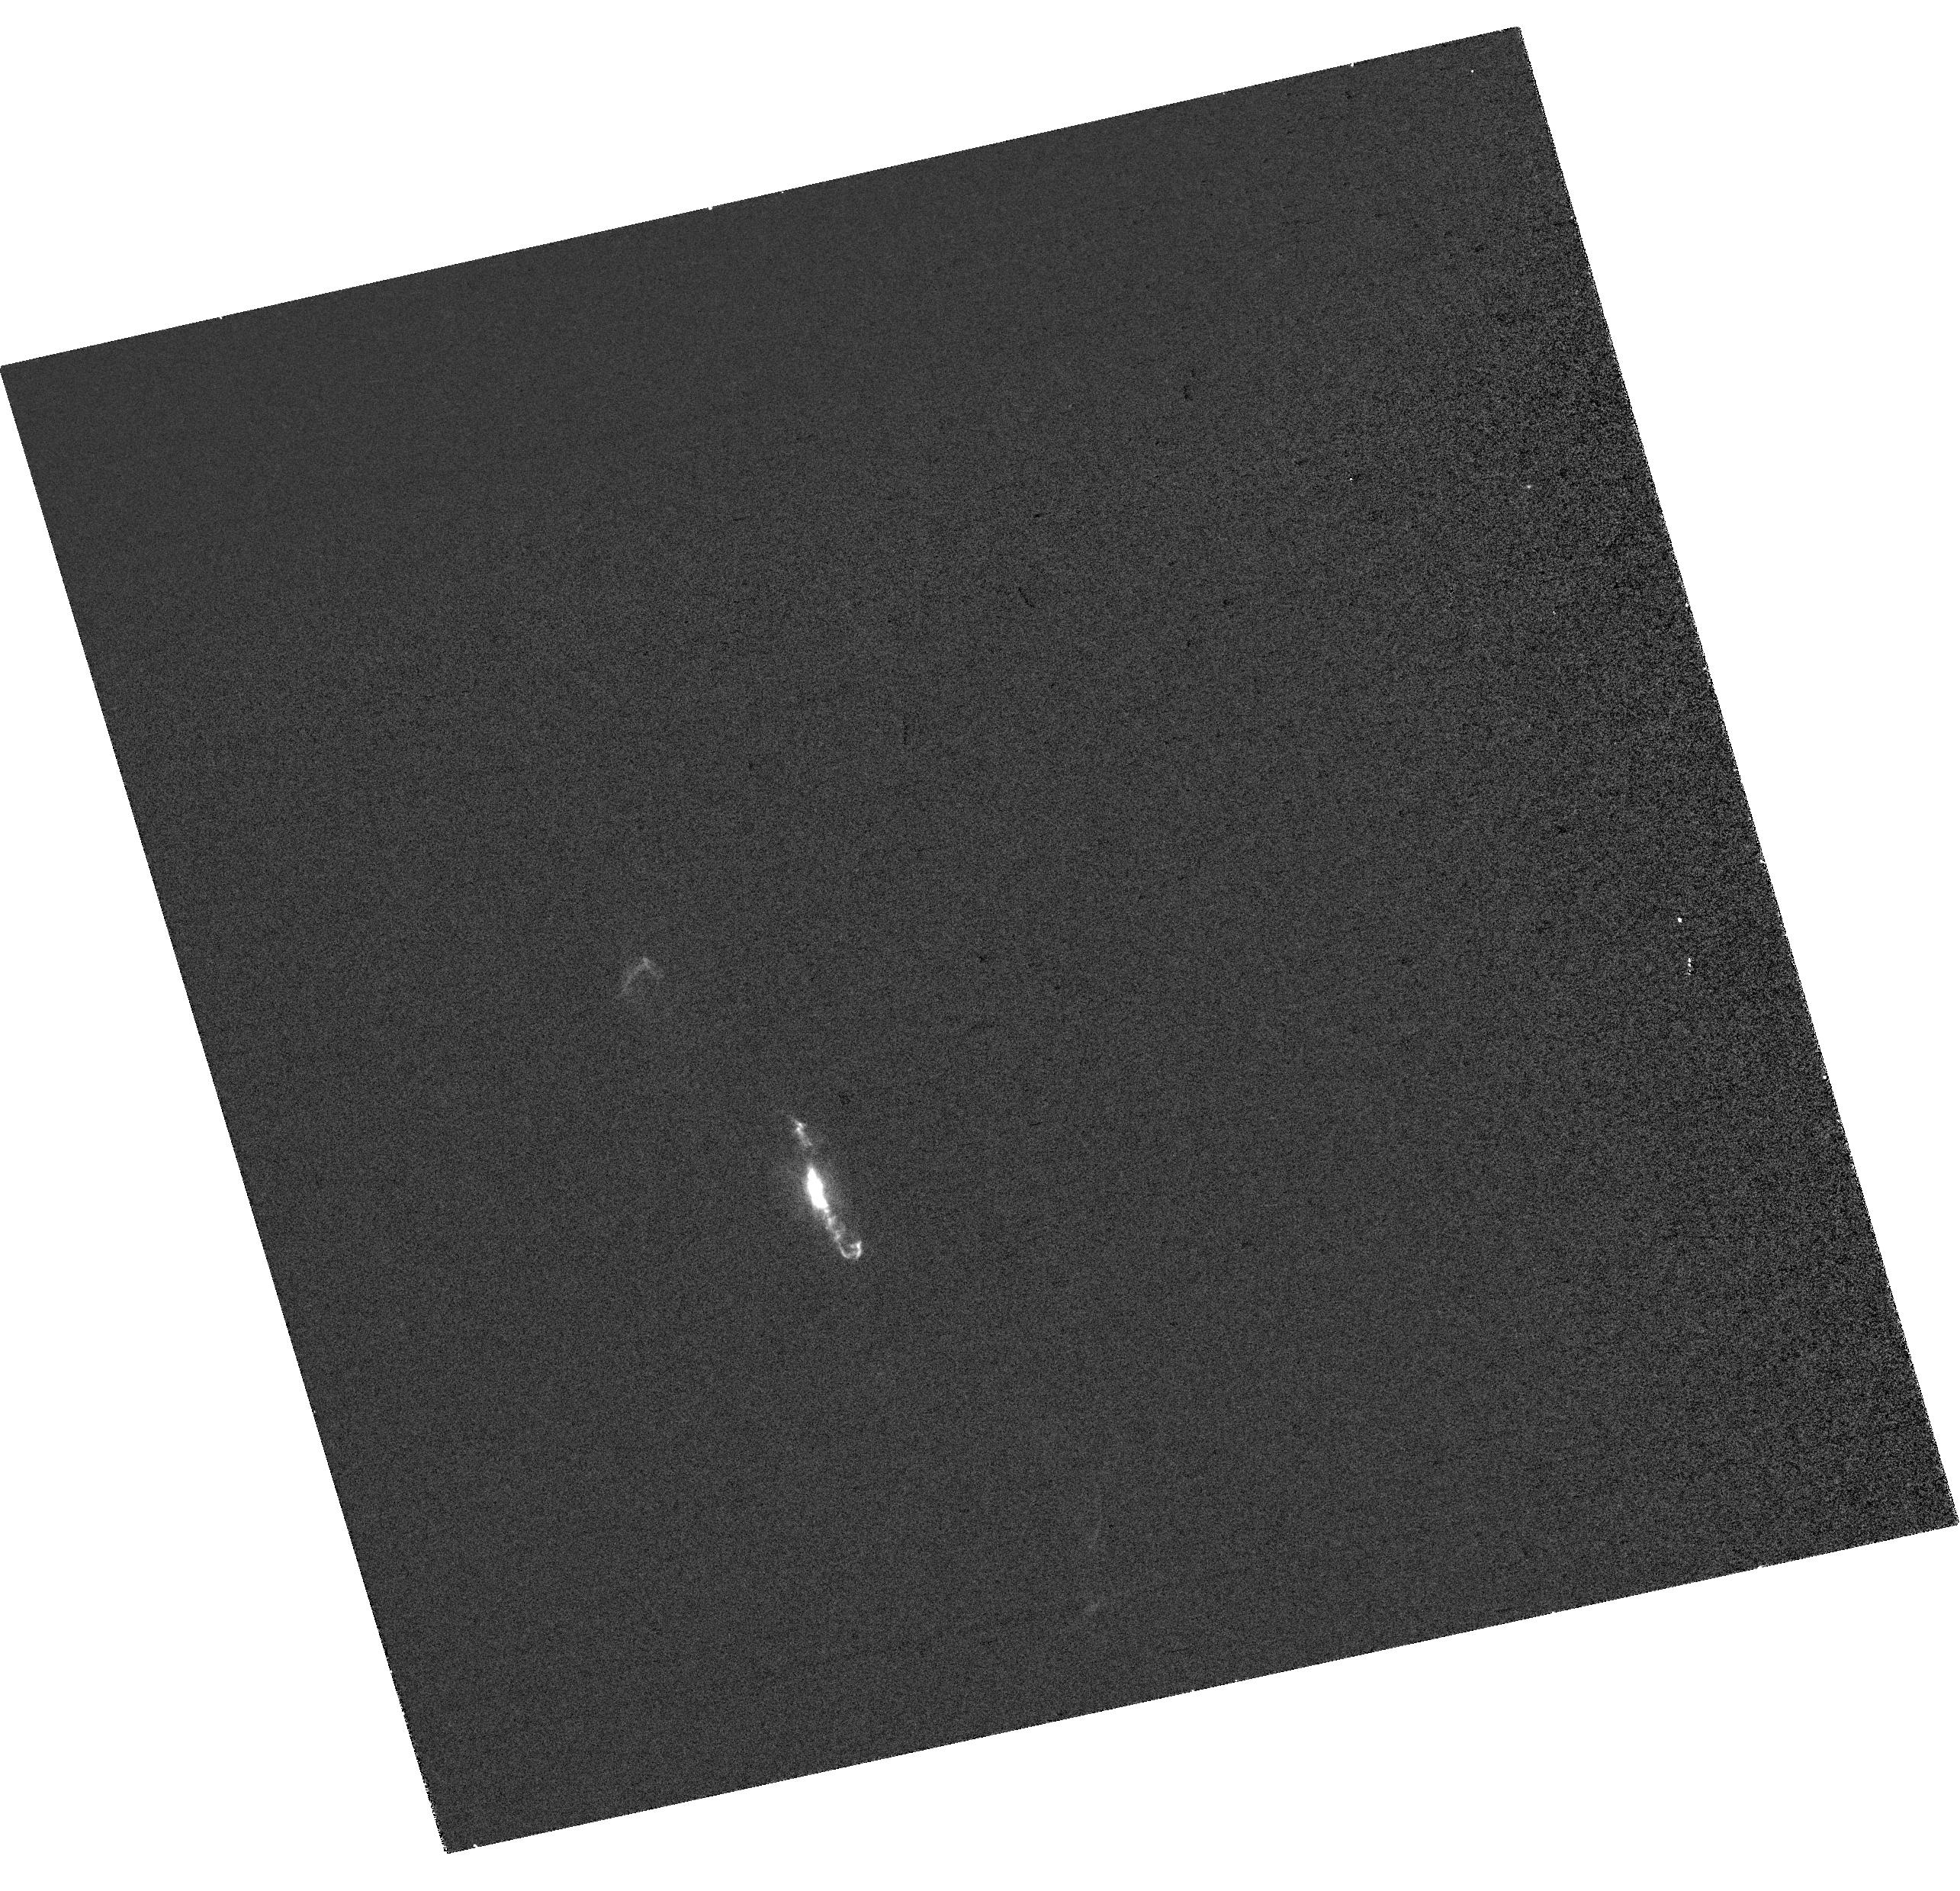
Target: V-R-AQR. Instrument: WFC3/UVIS. Filter: FQ437N. Exposure: 6 min. Observation ID: hst_17222_a1_wfc3_uvis_fq437n_iew9a1

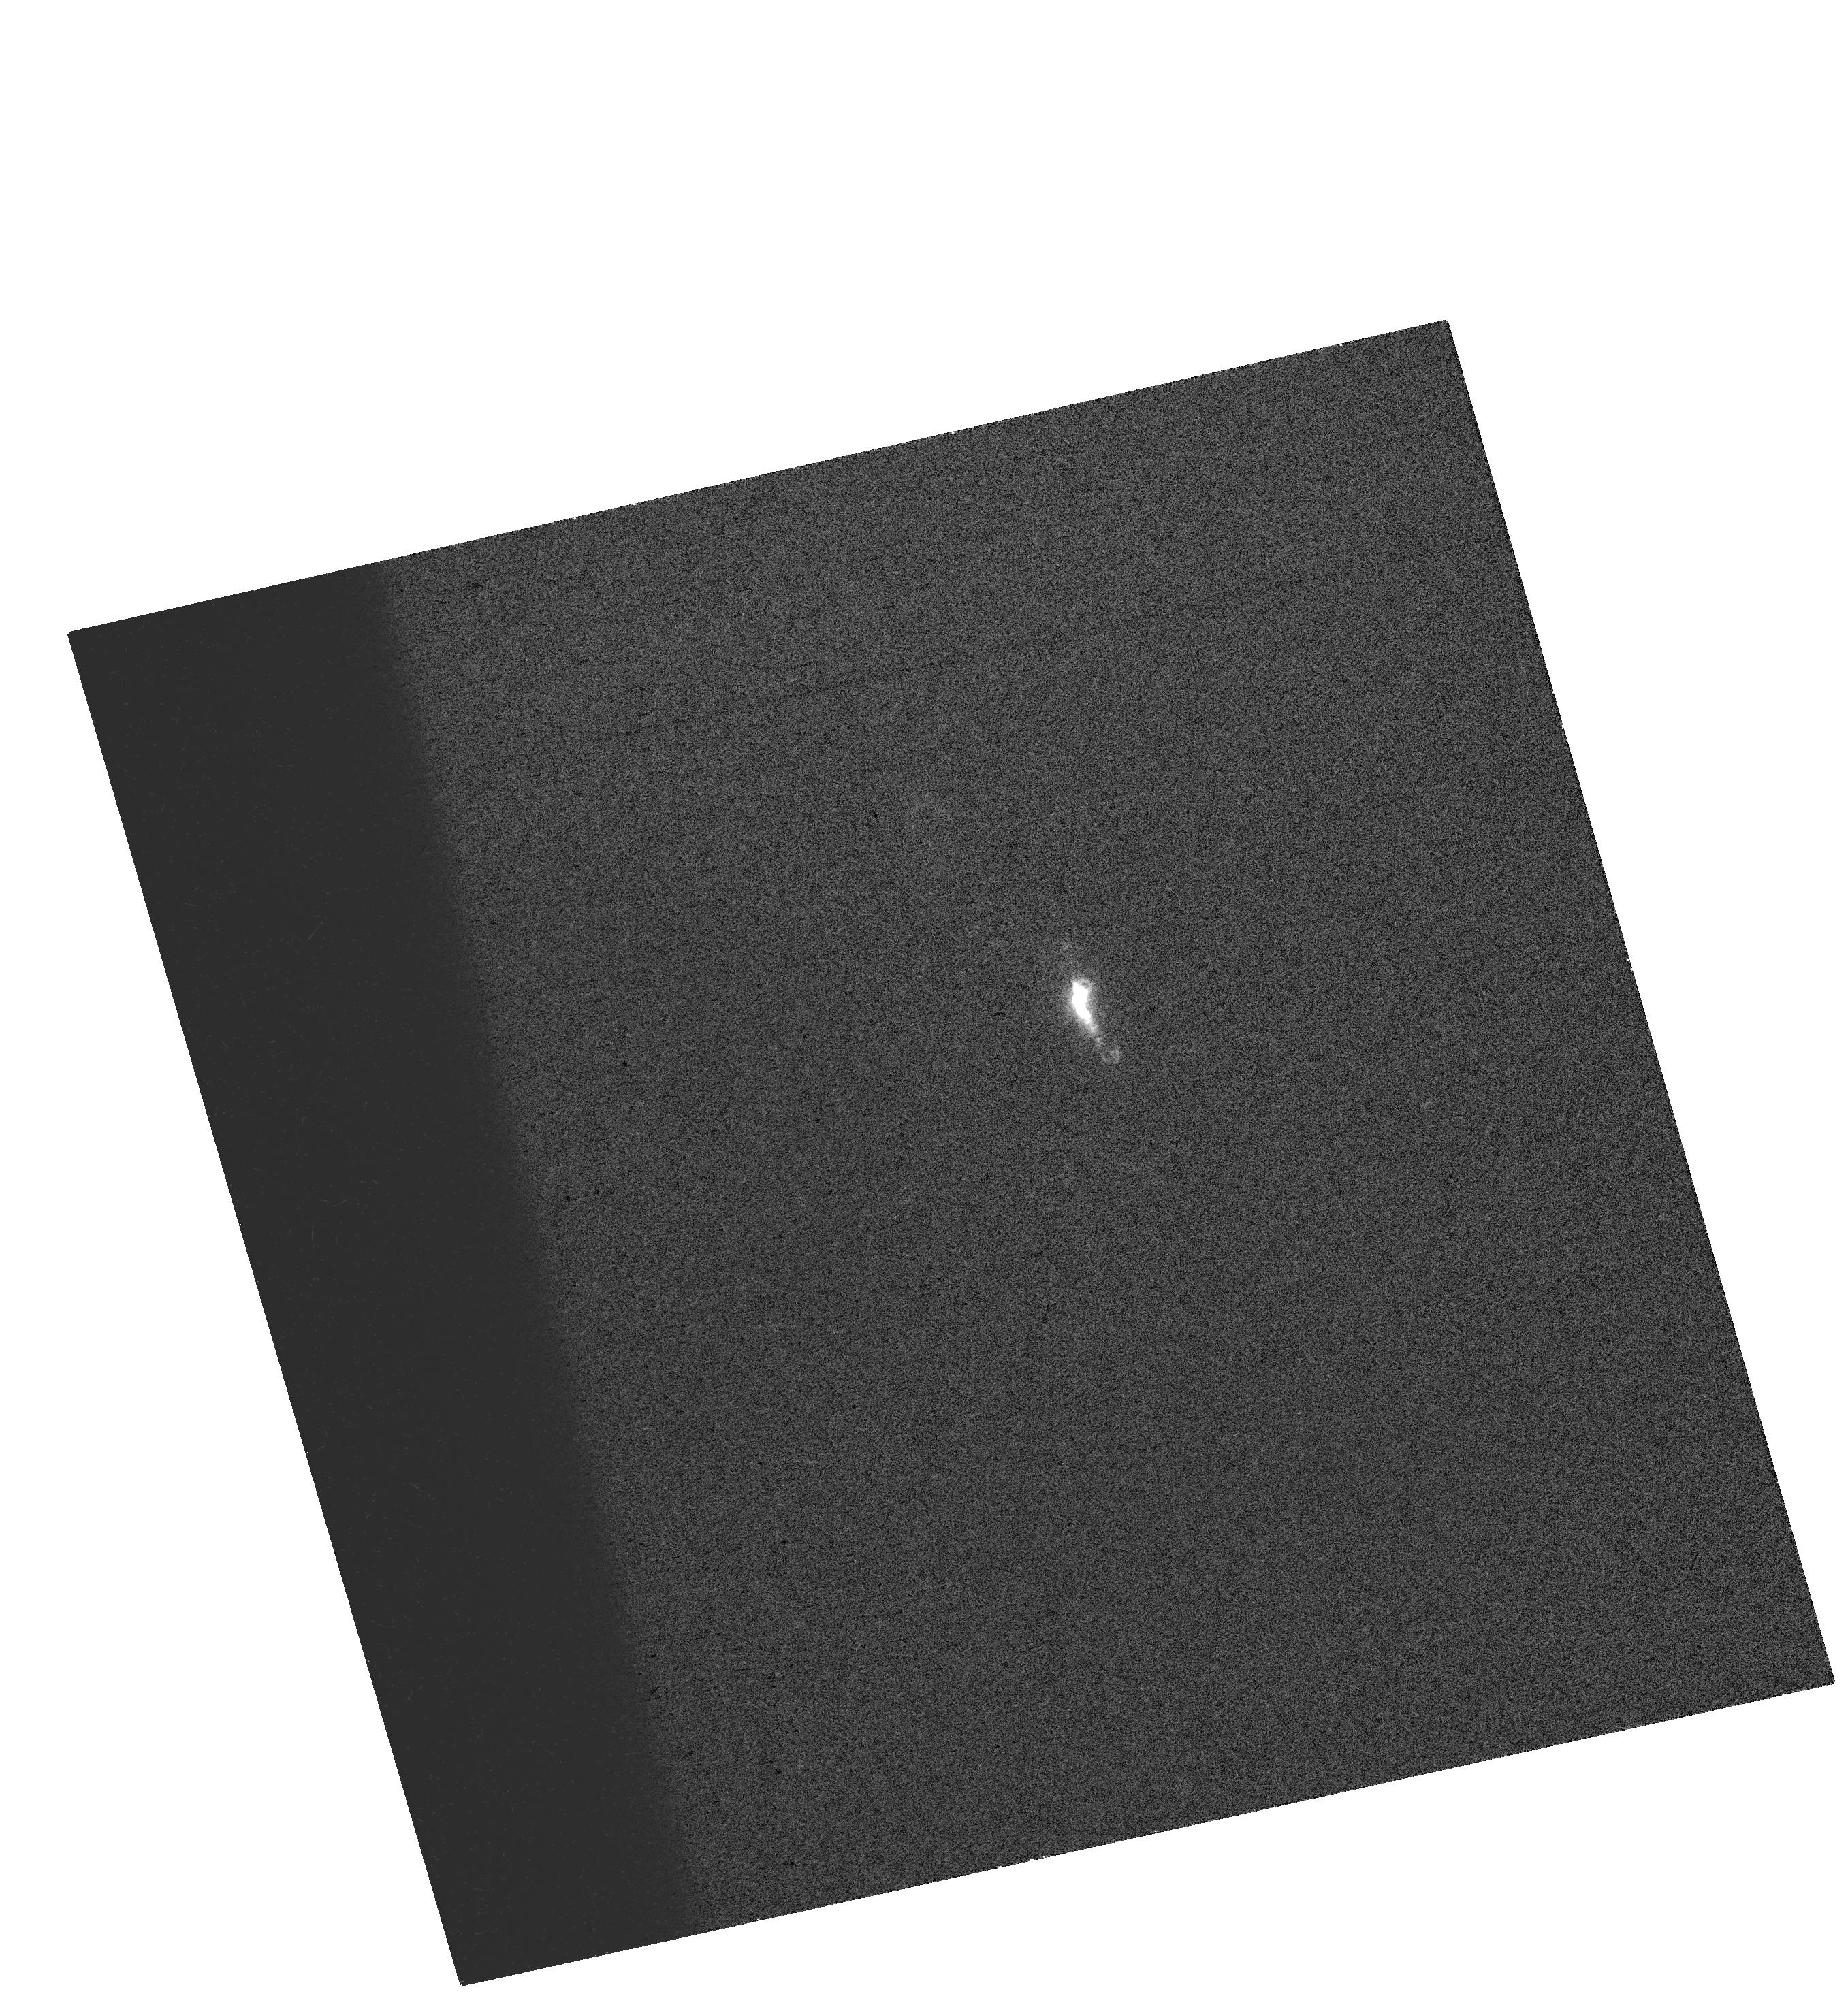
Target: V-R-AQR. Instrument: WFC3/UVIS. Filter: FQ243N. Exposure: 9 min. Observation ID: hst_17222_01_wfc3_uvis_fq243n_iew901

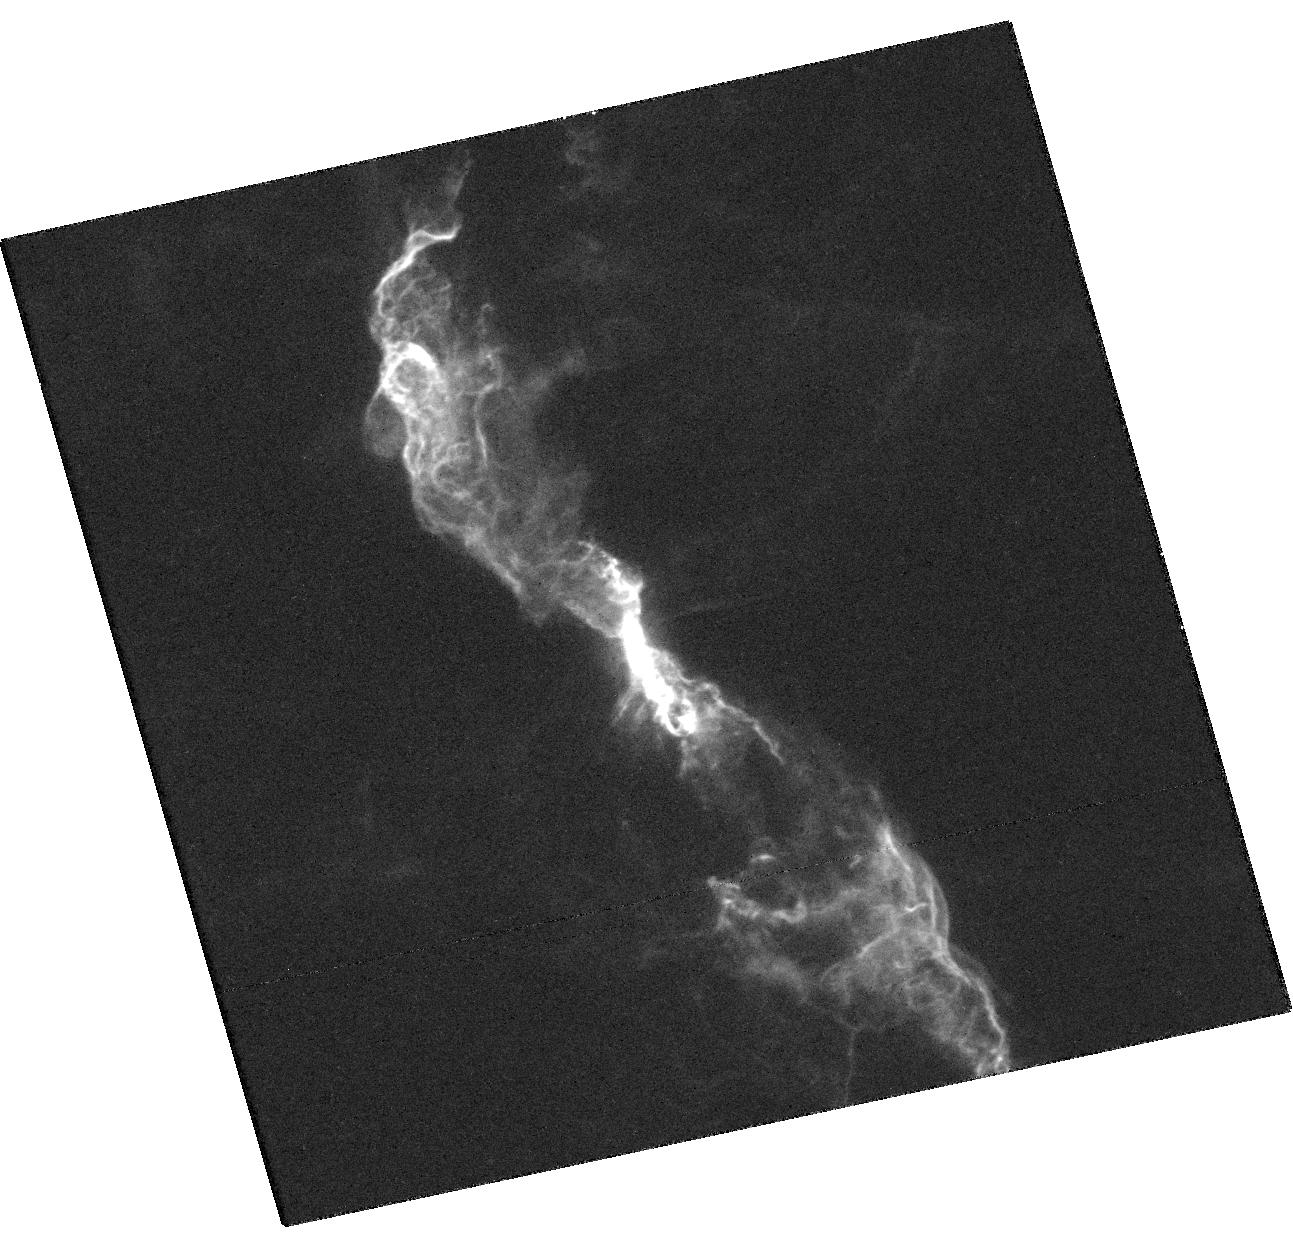
Target: V-R-AQR. Instrument: WFC3/UVIS. Filter: F373N. Exposure: 22 min. Observation ID: hst_17222_01_wfc3_uvis_f373n_iew901

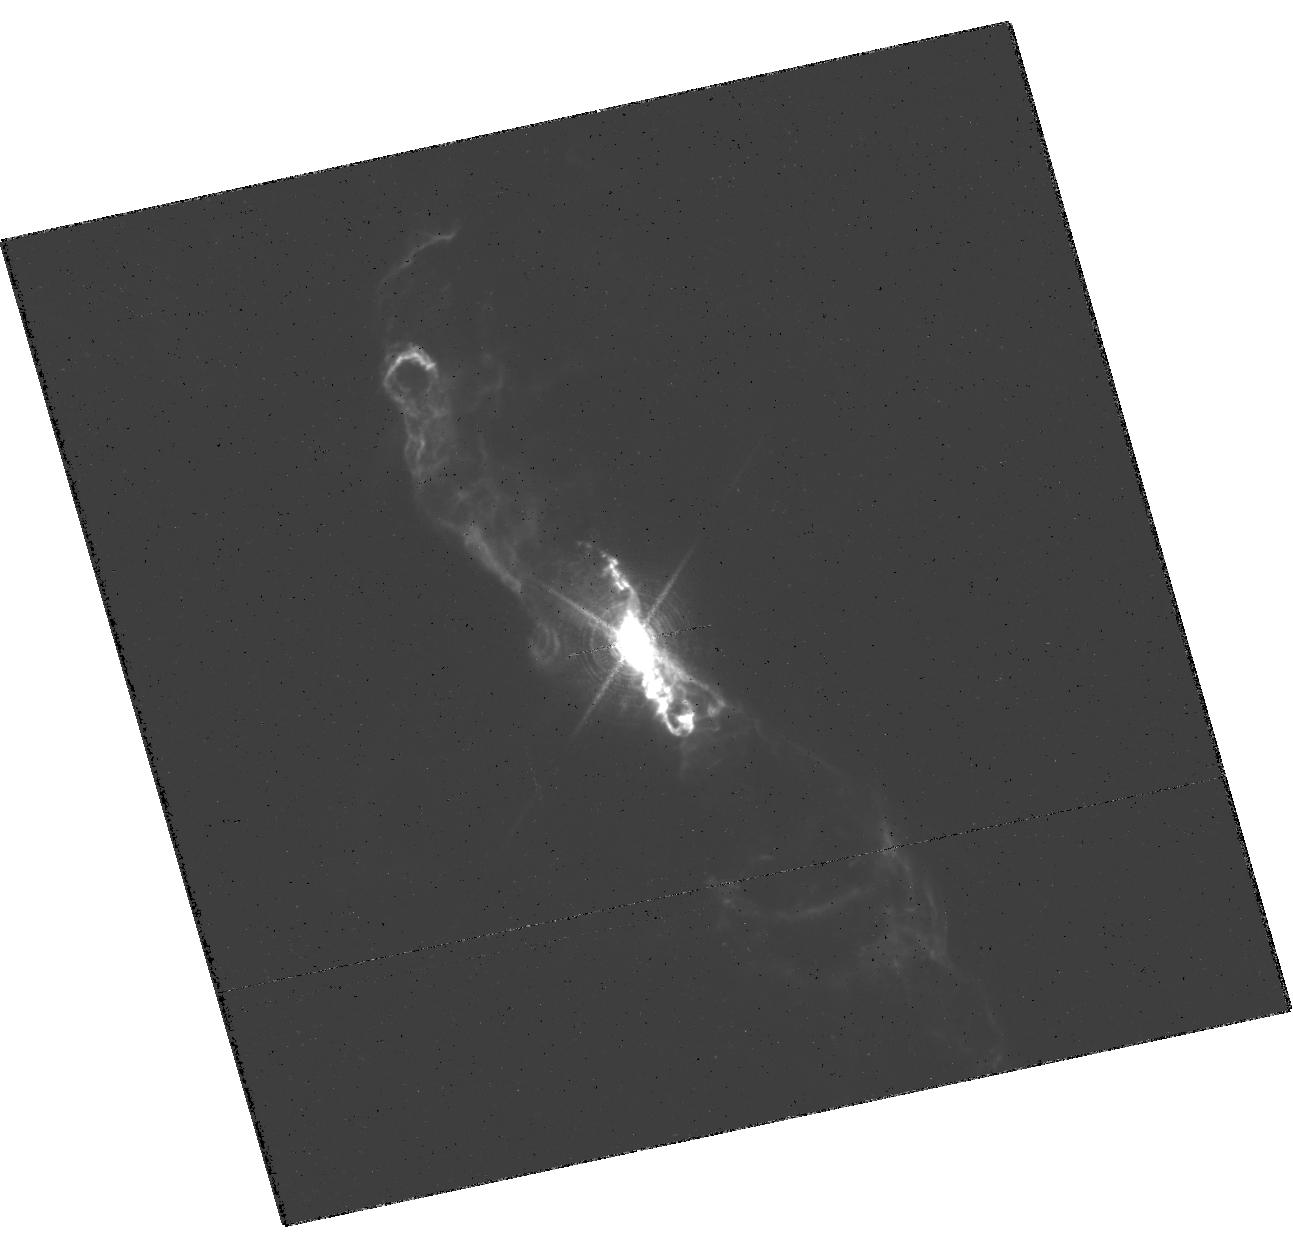
Target: V-R-AQR. Instrument: WFC3/UVIS. Filter: F656N. Exposure: 15 min. Observation ID: hst_17222_01_wfc3_uvis_f656n_iew901

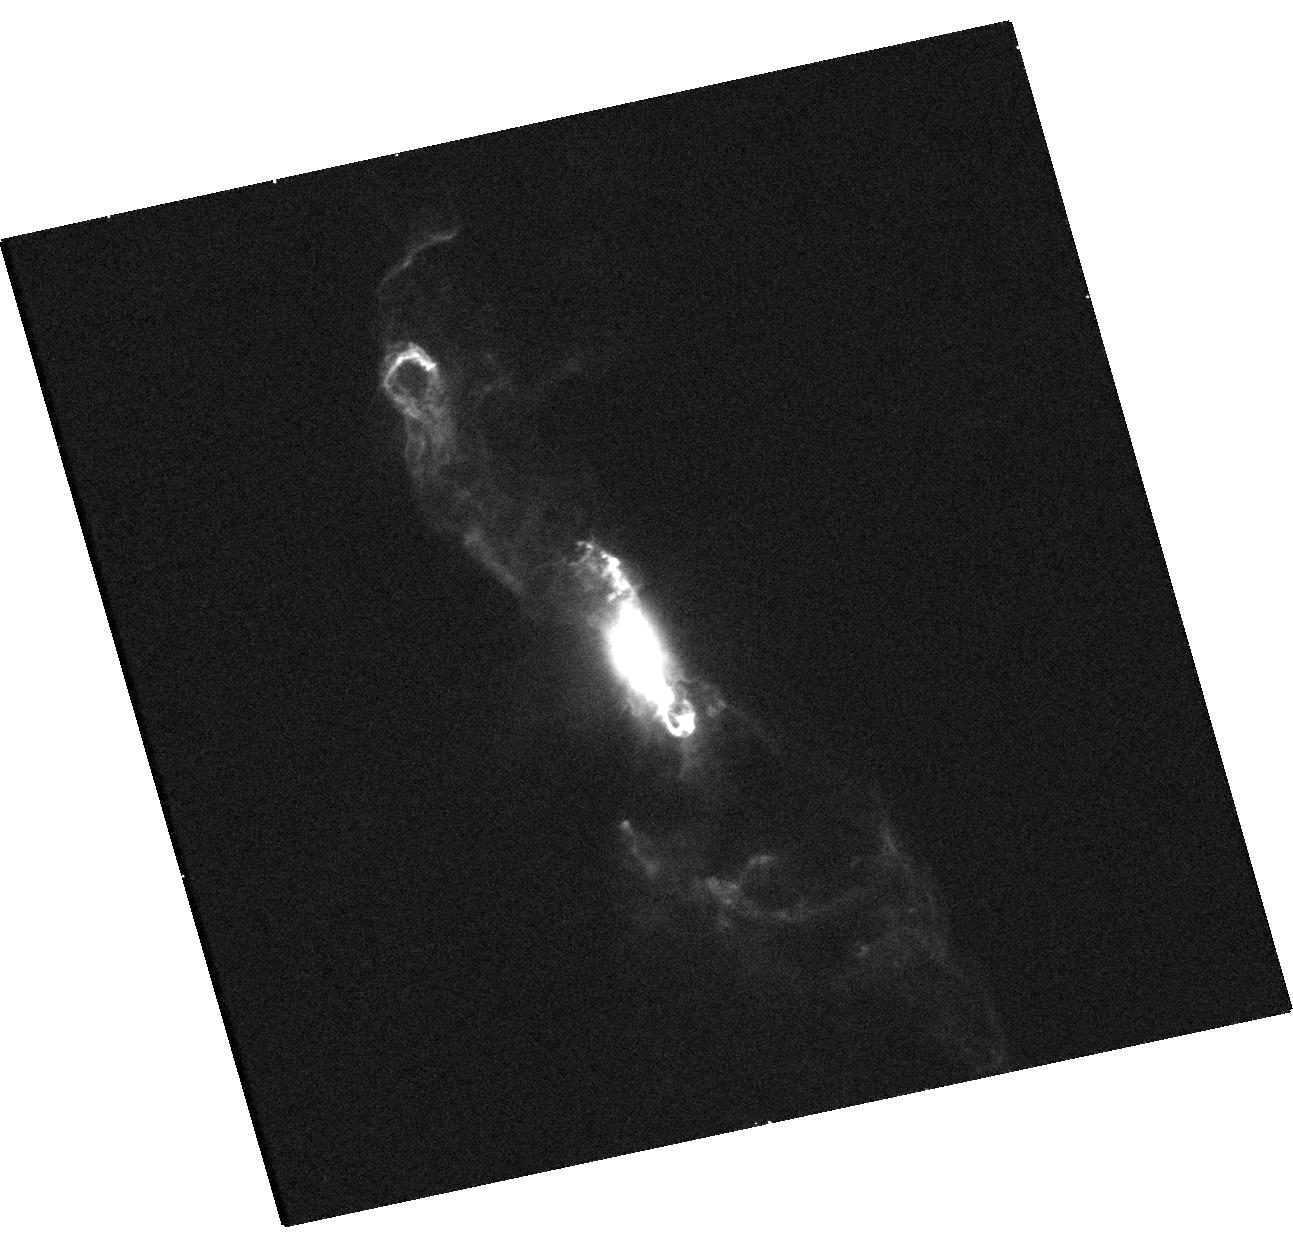
Target: V-R-AQR. Instrument: WFC3/UVIS. Filter: F275W. Exposure: 13 min. Observation ID: hst_17222_01_wfc3_uvis_f275w_iew901

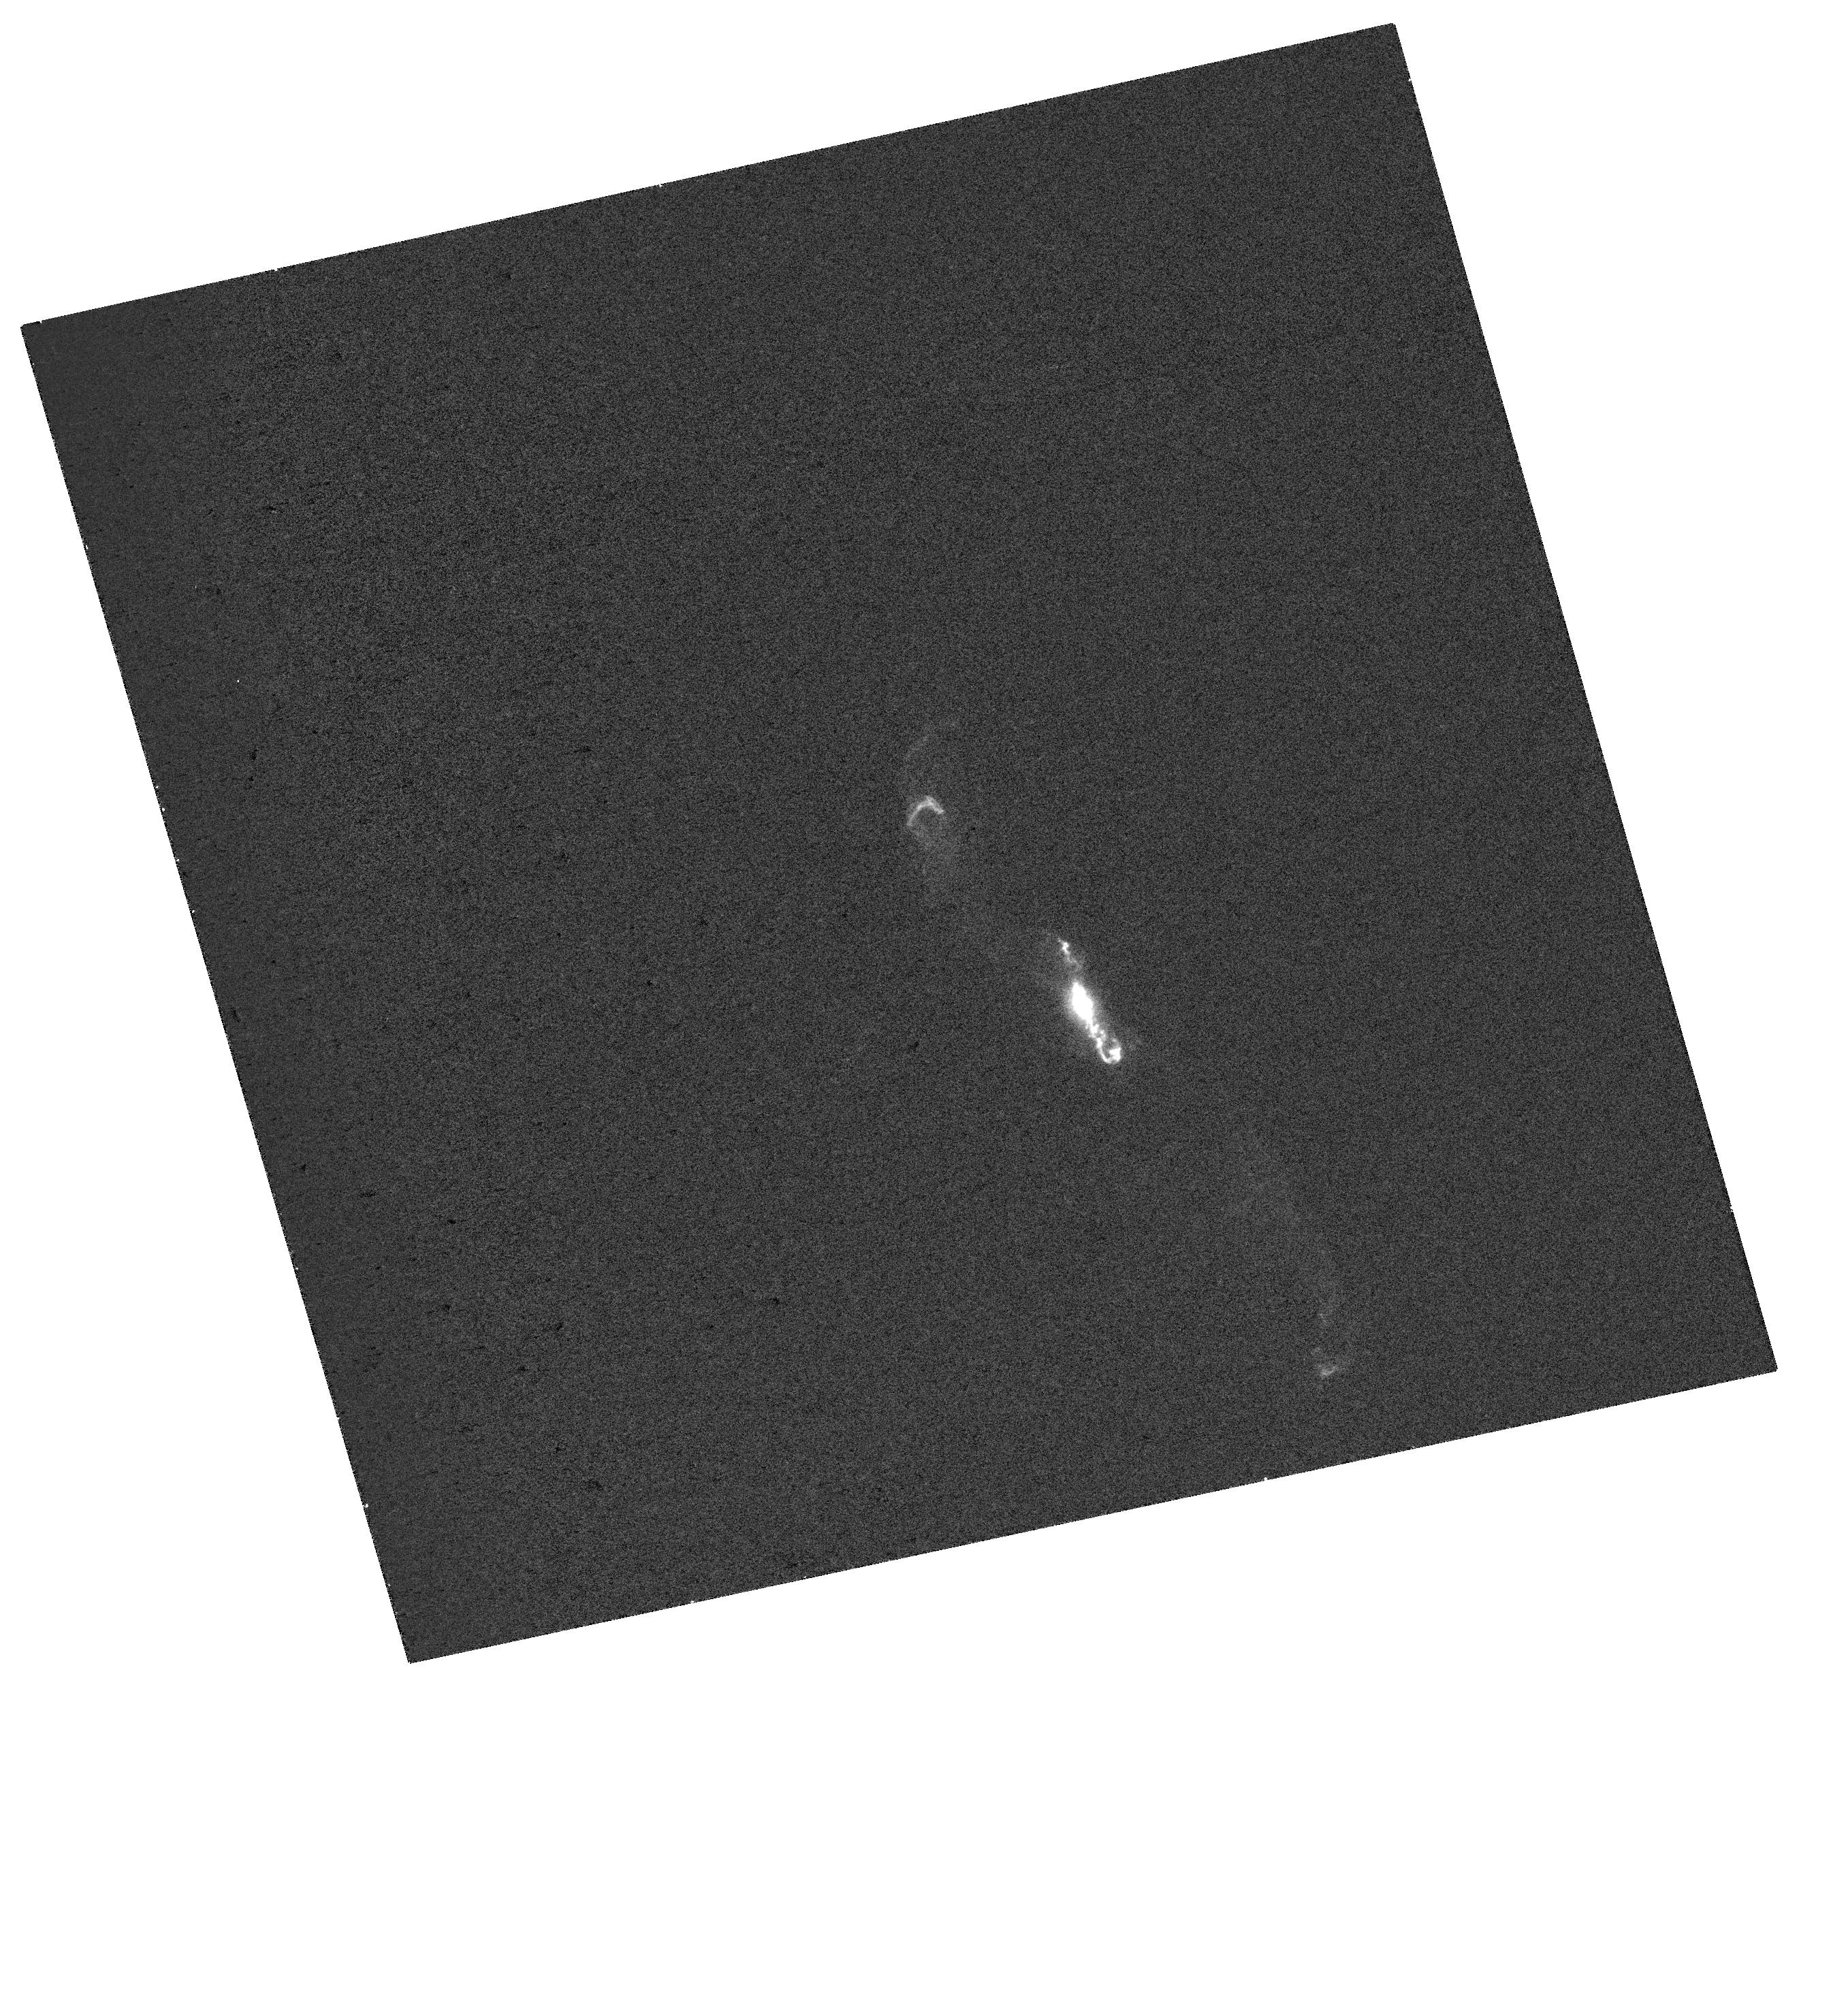
Target: V-R-AQR. Instrument: WFC3/UVIS. Filter: FQ232N. Exposure: 10 min. Observation ID: hst_17222_01_wfc3_uvis_fq232n_iew901

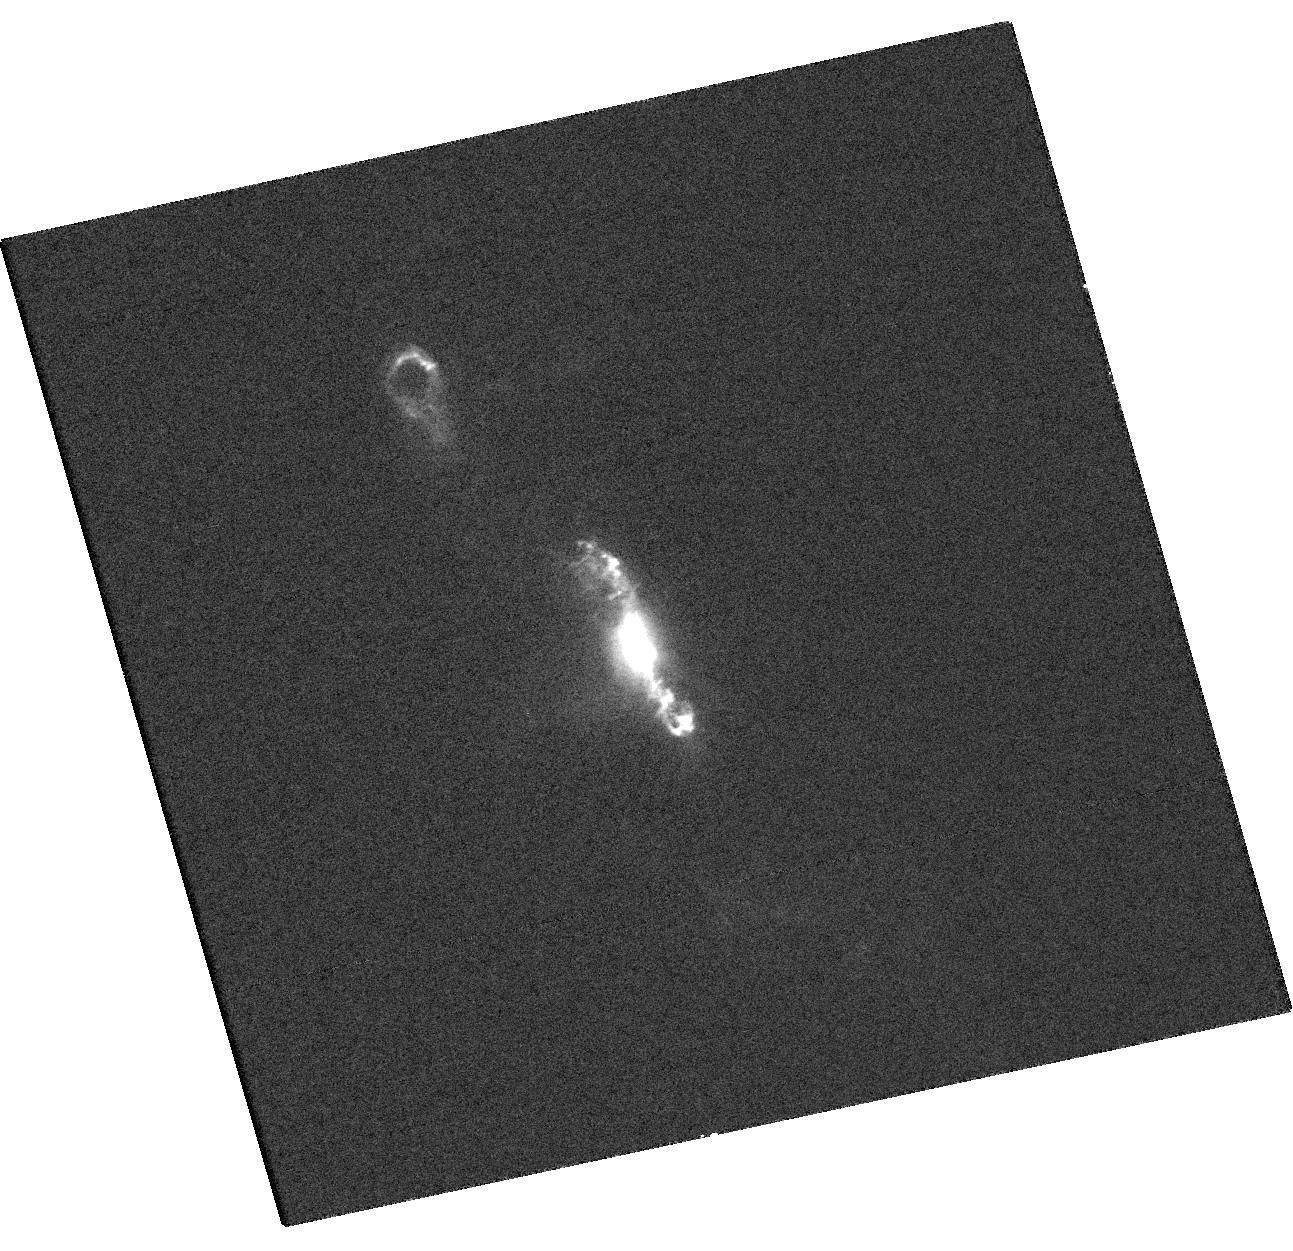
Target: V-R-AQR. Instrument: WFC3/UVIS. Filter: F280N. Exposure: 14 min. Observation ID: hst_17222_01_wfc3_uvis_f280n_iew901

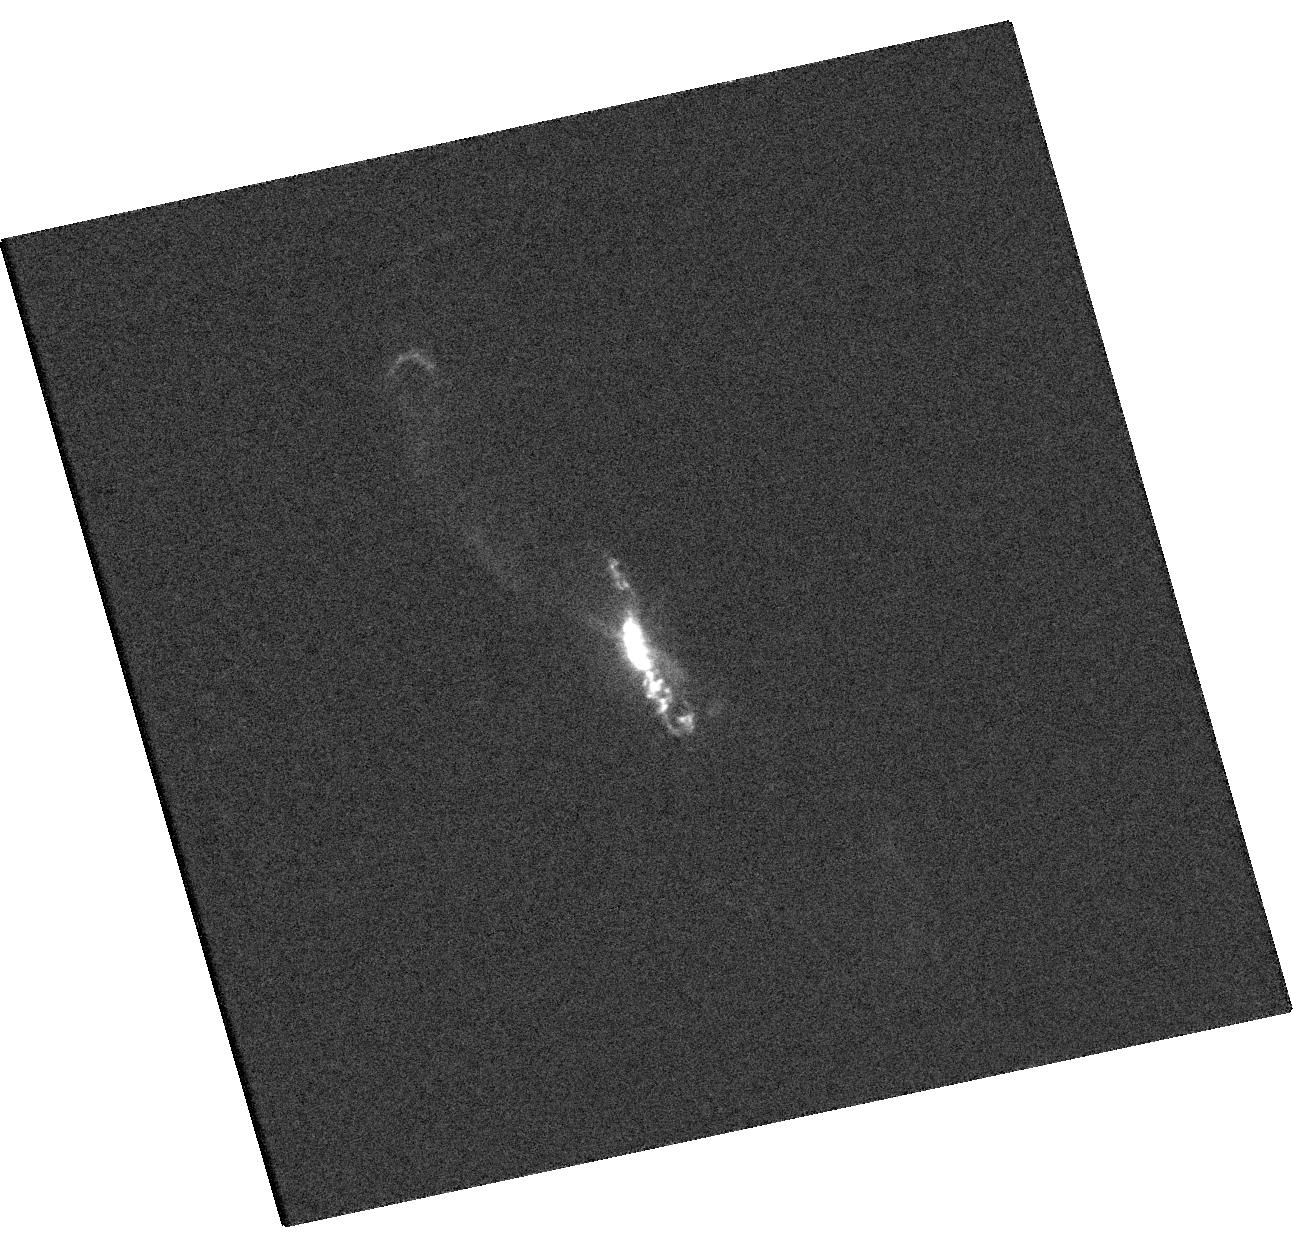
Target: V-R-AQR. Instrument: WFC3/UVIS. Filter: F487N. Exposure: 1 min. Observation ID: hst_17222_01_wfc3_uvis_f487n_iew901

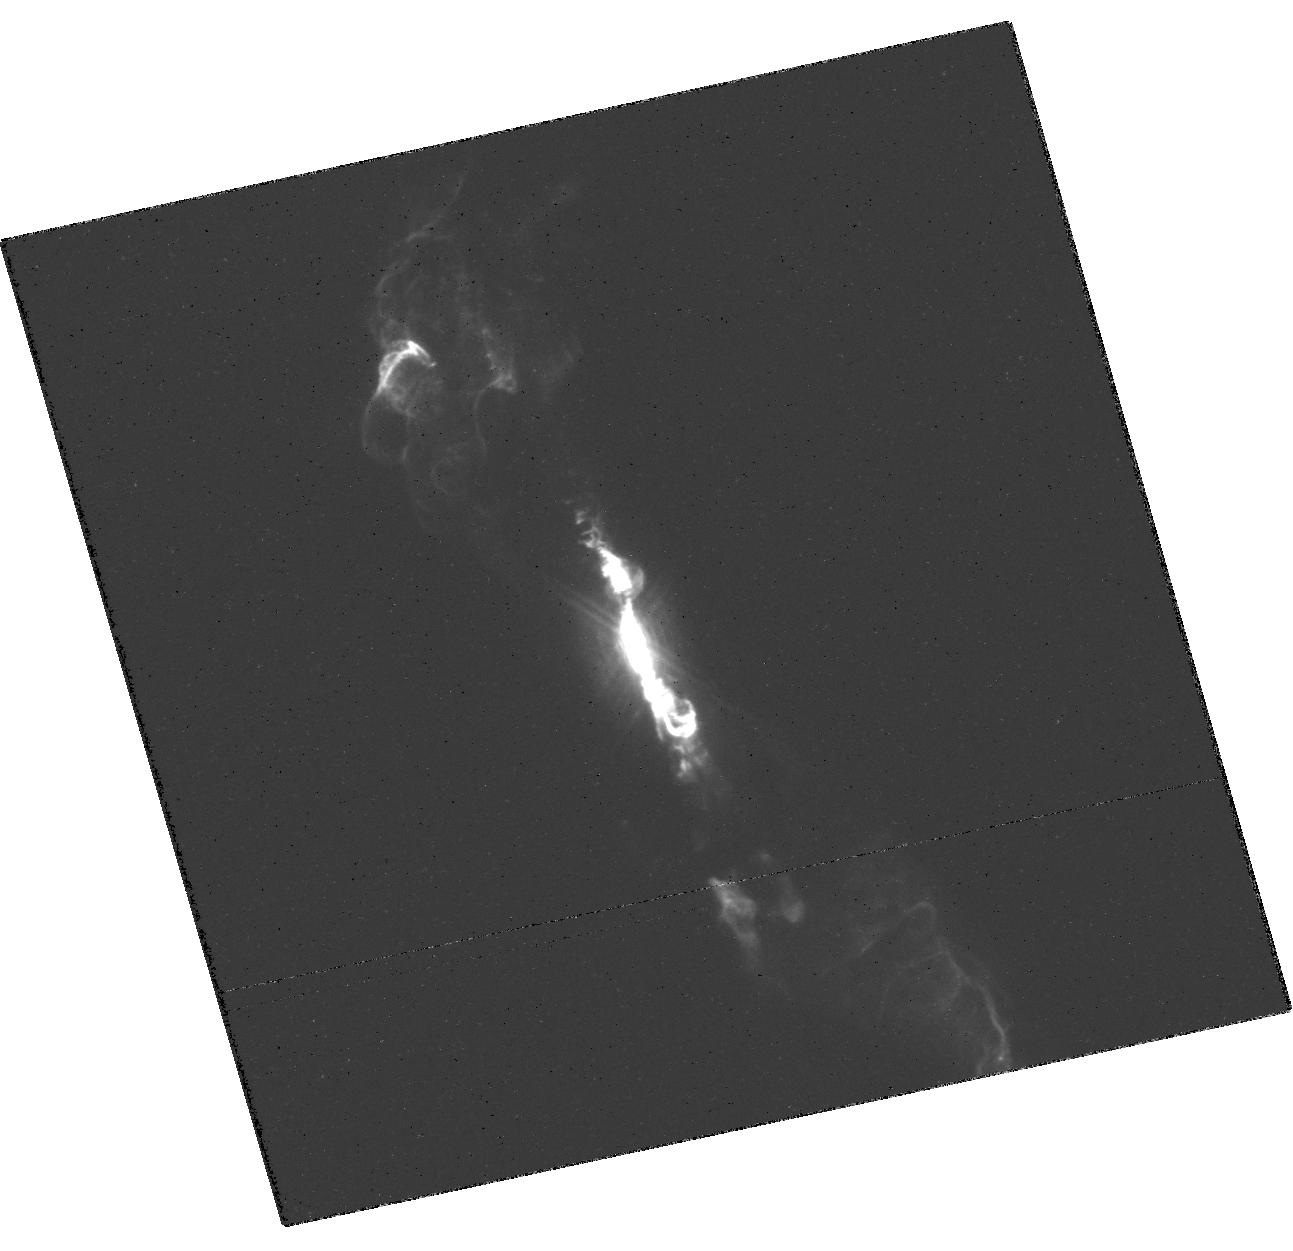
Target: V-R-AQR. Instrument: WFC3/UVIS. Filter: F502N. Exposure: 24 min. Observation ID: hst_17222_01_wfc3_uvis_f502n_iew901

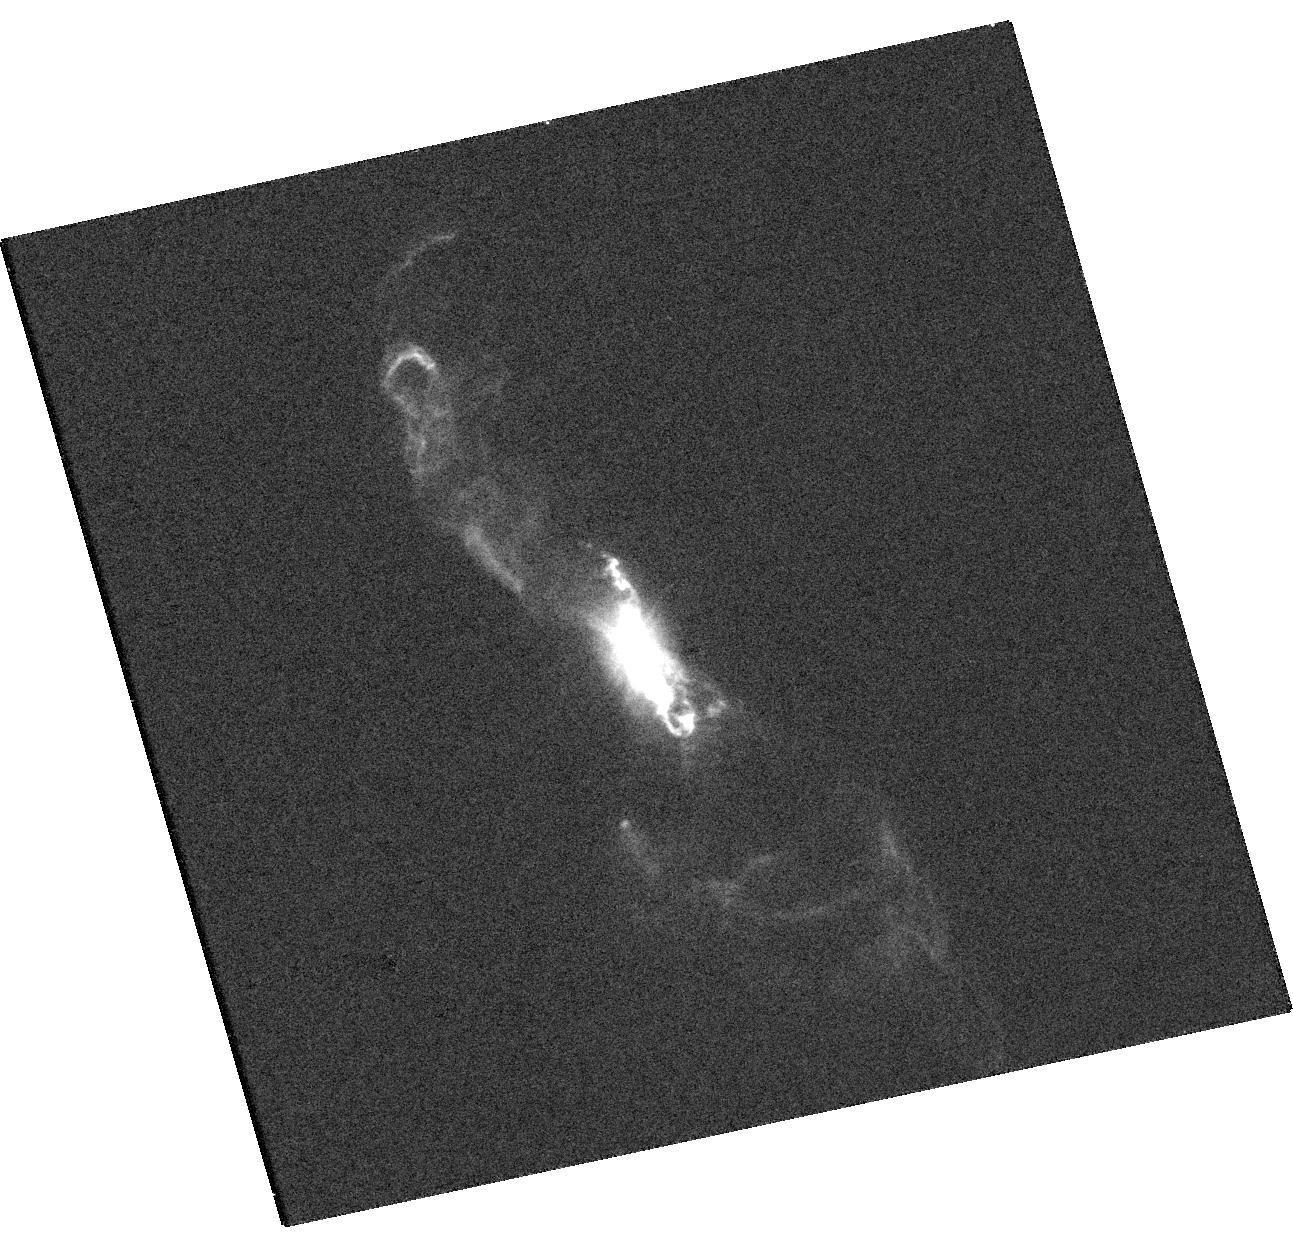
Target: V-R-AQR. Instrument: WFC3/UVIS. Filter: F343N. Exposure: 6 min. Observation ID: hst_17222_01_wfc3_uvis_f343n_iew901

WD Periastron Passage in the R Aqr System: Zooming on the New Ejecta and Jet (PI: Karovska, Margarita)

We propose HST observations of the R Aqr symbiotic binary system, jointly with Chandra and VLA, as a follow up on the 2020 and 2021 archival observations which show dramatic changes within 1" from the central binary resulting from the enhanced accretion during the recent periastron passage of the white dwarf (WD) accretor. These phenomena are observable in R Aqr only about twice a century, with the next periastron expected in about 40 years. Our goal is to carry out a timely high-angular resolution multi-wavelength study of this event by zooming in on the central 3" radius circumbinary region. This will allow us to determine the spatial/spectral evolution of the distribution and the characteristics of the new ejecta and jet, and to gain a unique insight into jet formation and early propagation in symbiotic and other accretion-powered systems.